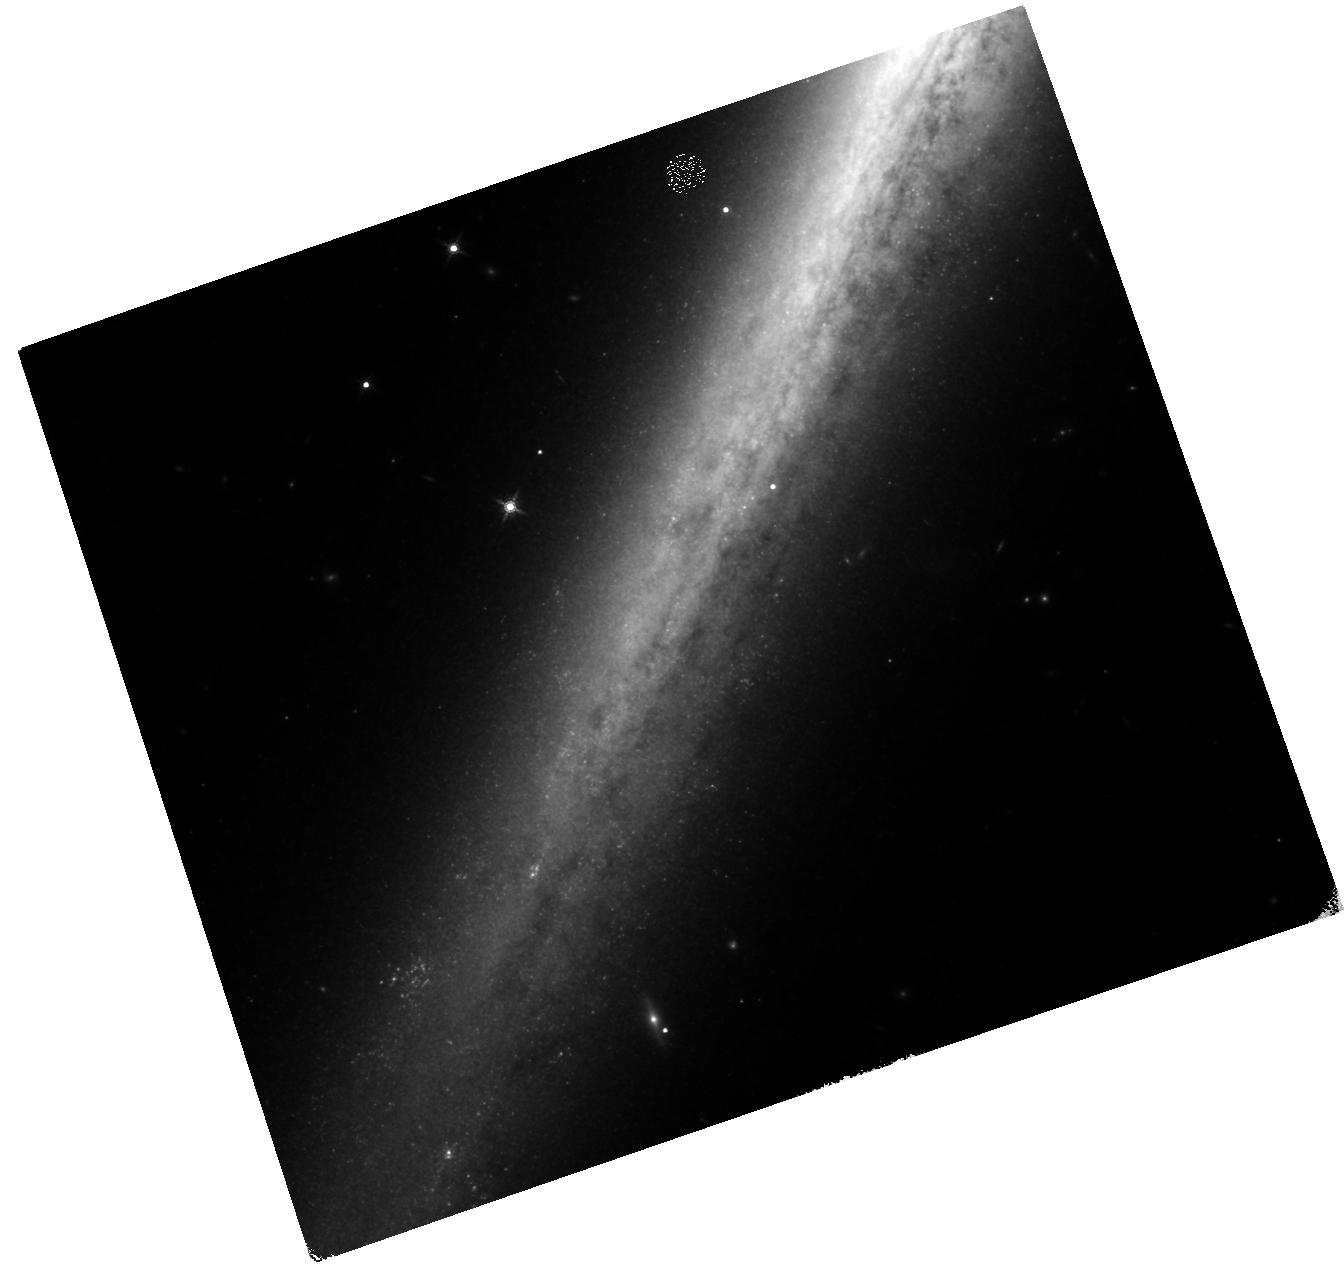
Target: NGC5907-ULX
Instrument: WFC3/IR
Filter: F160W
Exposure: 1.6 h
Observation ID: hst_15074_01_wfc3_ir_f160w_idgw01

Identifying the donor star of the most extreme ULX pulsar (PI: Heida, Marianne)

Ultraluminous X-ray sources (ULXs) were once among the most promising candidates for long sought after intermediate-mass black holes, owing to their high X-ray luminosities (>10^39 erg/s) and off-nuclear positions. NGC 5907 ULX-1 was a prime example, and since it regularly reaches 10^41 erg/s it was thought to harbour a black hole with a mass of at least 500 solar masses. But in an astonishing discovery, the source was found to exhibit pulsations in the X-rays on second-timescales, revealing it to be a pulsar powered by accretion onto a neutron star with only 1.4 solar masses. This discovery challenges every known theory of accretion onto a compact object, which in this object exceeds the Eddington limit by a factor of 500. It requires us to imagine extreme departures from known accretion theory and/or binary evolution scenarios. The fuel source should be a massive companion star in order to sustain the required mass accretion rate, however X-ray timing favors a low-mass star. With the ability to detect a massive star, a short HST/WFC3 NIR observation would solve this mystery. A detection of a supergiant donor would open the path to future dynamical mass measurements with JWST, while a non-detection would prove that this extreme ULX pulsar contains a low-mass donor star, forcing us to consider new evolutionary formation channels.